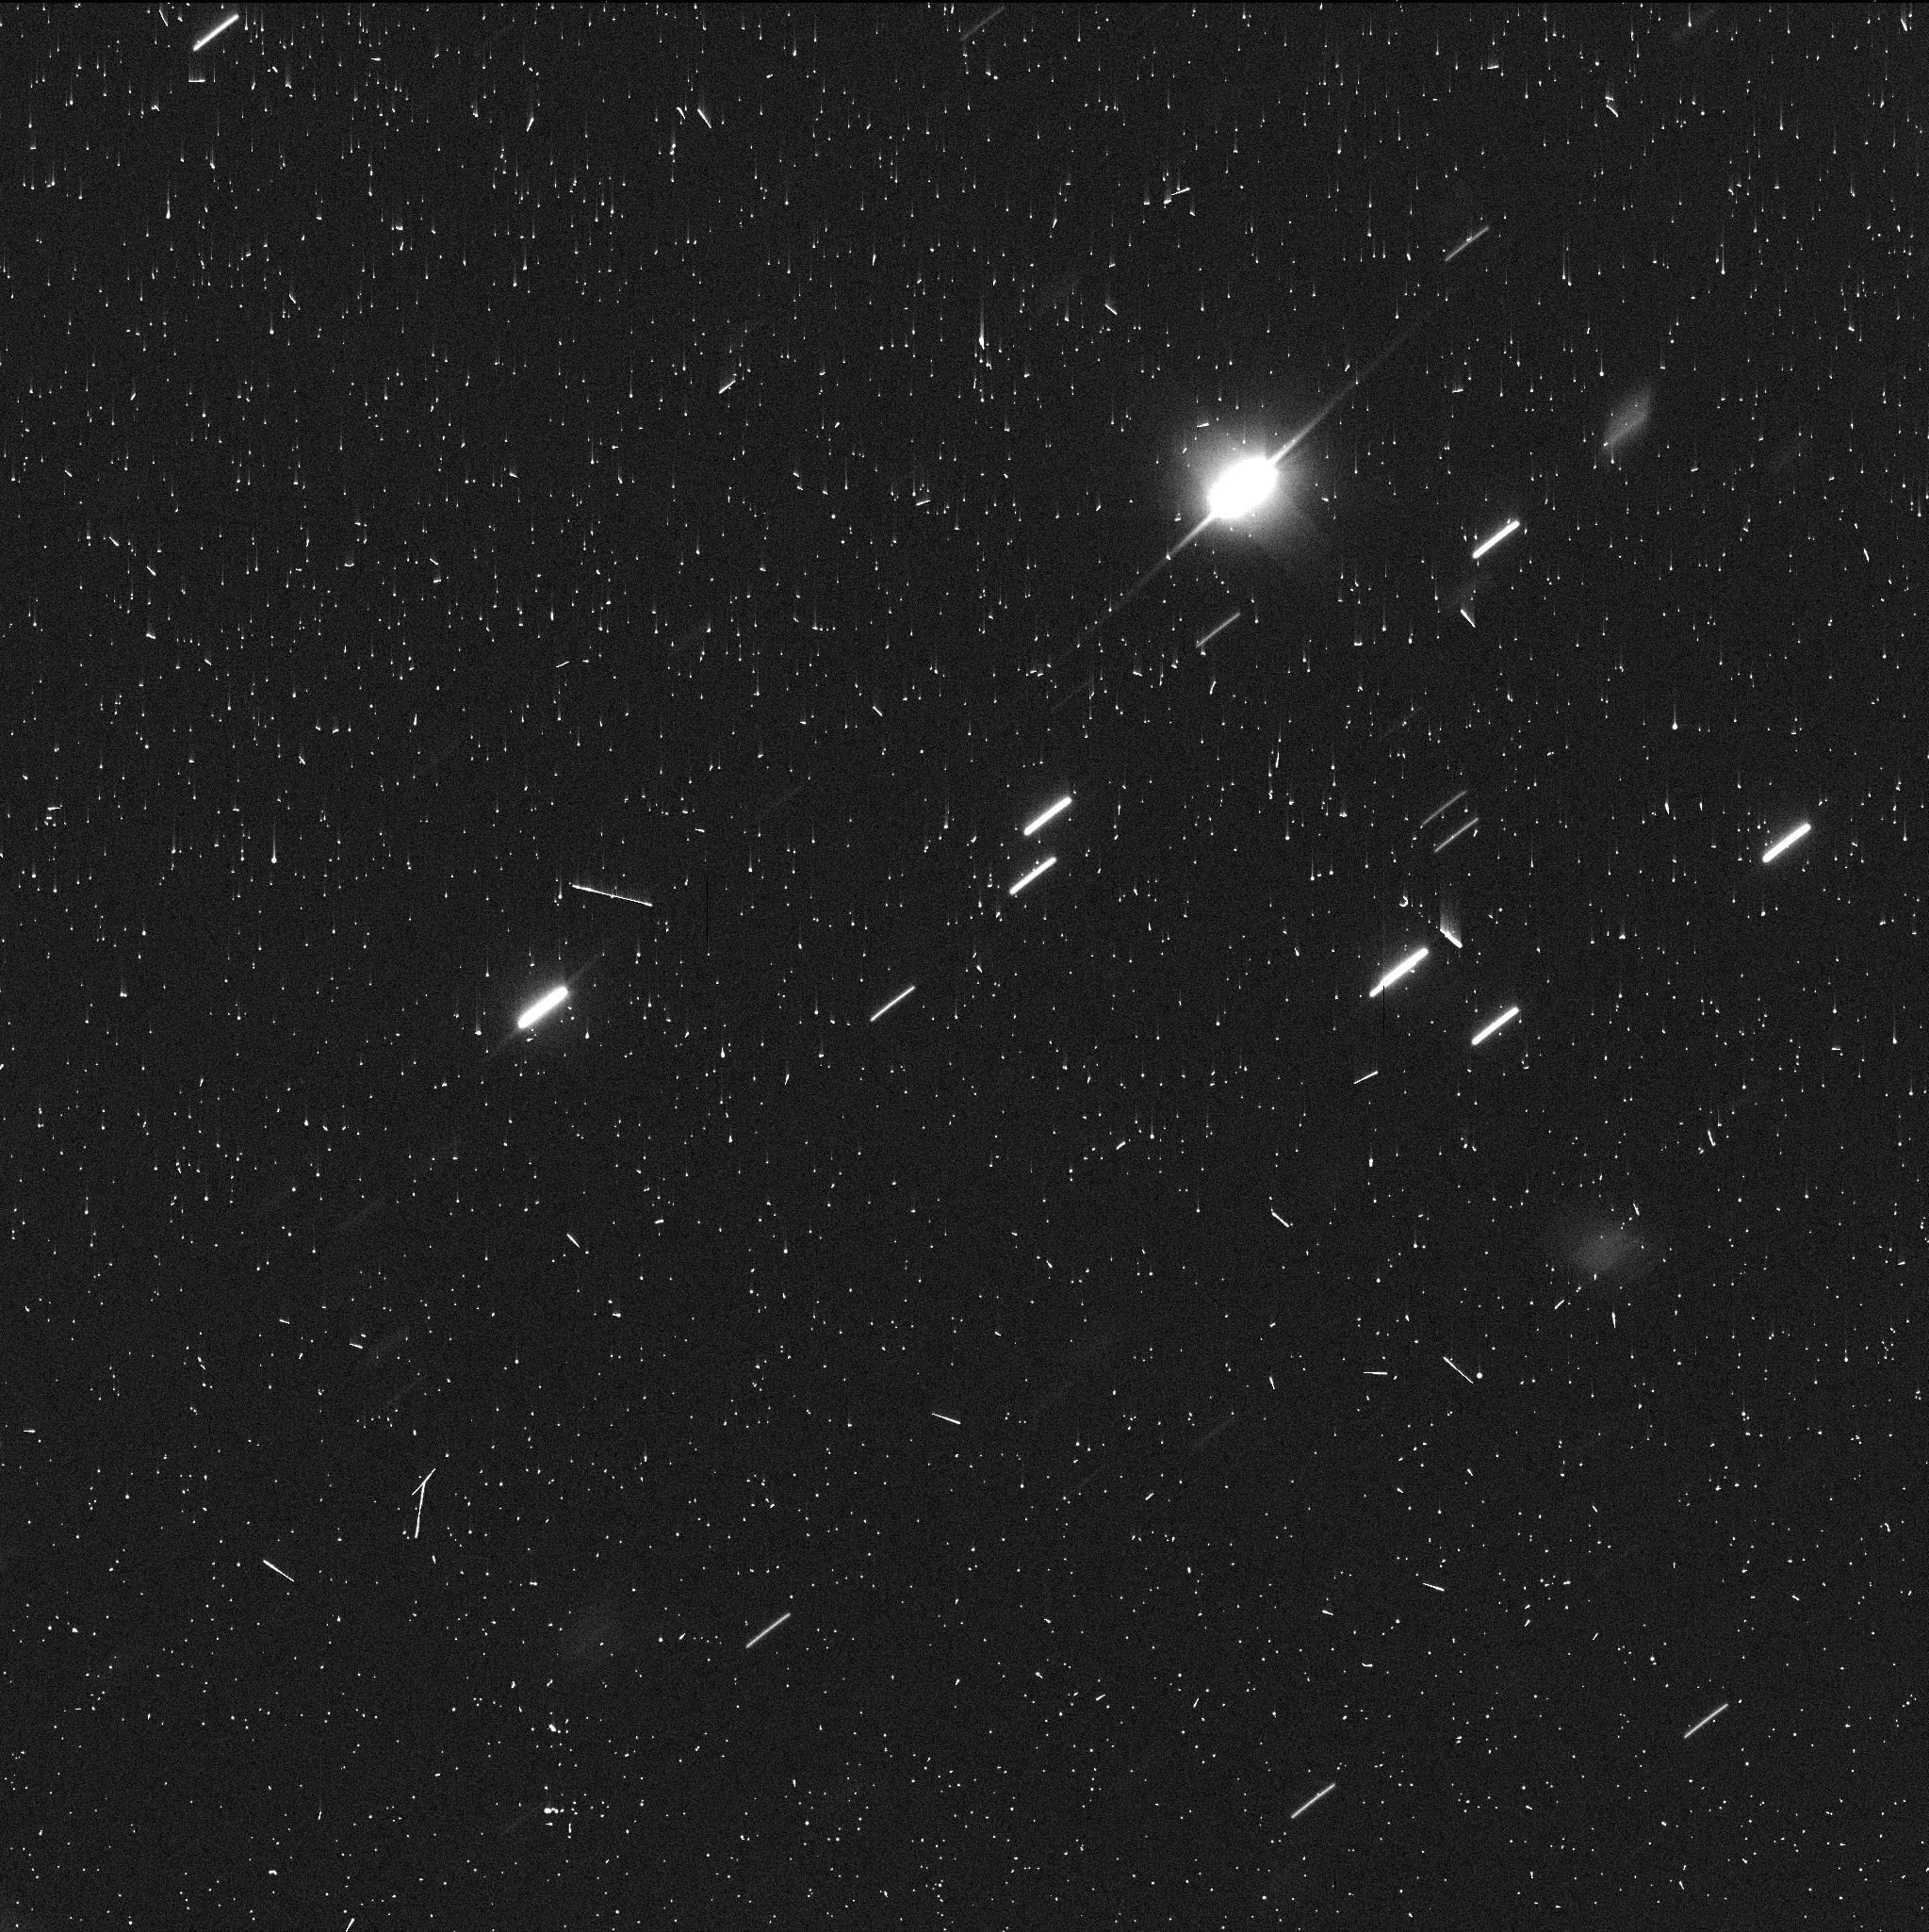
Target: P2023-V6-JPLV6
Instrument: WFC3/UVIS
Filter: F350LP
Exposure: 6 min
Observation ID: ifed01phq

Active, but at What Cost? Determining Temporary Jupiter Co-orbital Comet P/2023 V6s Size and Probing The Gateway Region (PI: Noonan, John W)

The discovery of the transient Jupiter co-orbital comet P/2019 LD2 (ATLAS) drew significant interest. Not only will LD2 transition between being a Centaur and a Jupiter Family Comet (JFC) in 2063, the first time this process can be observed as it happens, it is also very active for its large heliocentric distance. We propose HST WFC3 observations of the newly discovered transient Jupiter co-orbital comet P/2023 V6 (PANSTARRS), the second such object known. Despite similar modern orbits, V6 is significantly (15x) less active than LD2 and most JFCs as determined via dust production measurements at the same heliocentric distance. As such, this suggests a correspondinly smaller nucleus size. If the nuclei are similar in size, we interpret these differences in activity as evolutionary, with V6 having lost a significant fraction of its near-surface ice compared to LD2 by previously being warmer. We will observe P/2023 V6 witht F350LP filter for two orbits of HST (a total of 2000s of exposure) to measure the nucleus size using HST's stable PSF and separate the weak dust coma from the nuclear contribution. If our hypothesis about V6's size is proven, this would be more evidence that LD2 is a pristine and ice-rich object, and thus it may display very strong activity when it becomes a JFC. We will use our observattion to delineate the differences between V6 and LD2 to discuss the interpretation of cometary activity at large heliocentric distances. This has significant repercussions for our understanding of the end state of JFCs, as well as the small end of the cratering record of the Galilean Satellites.